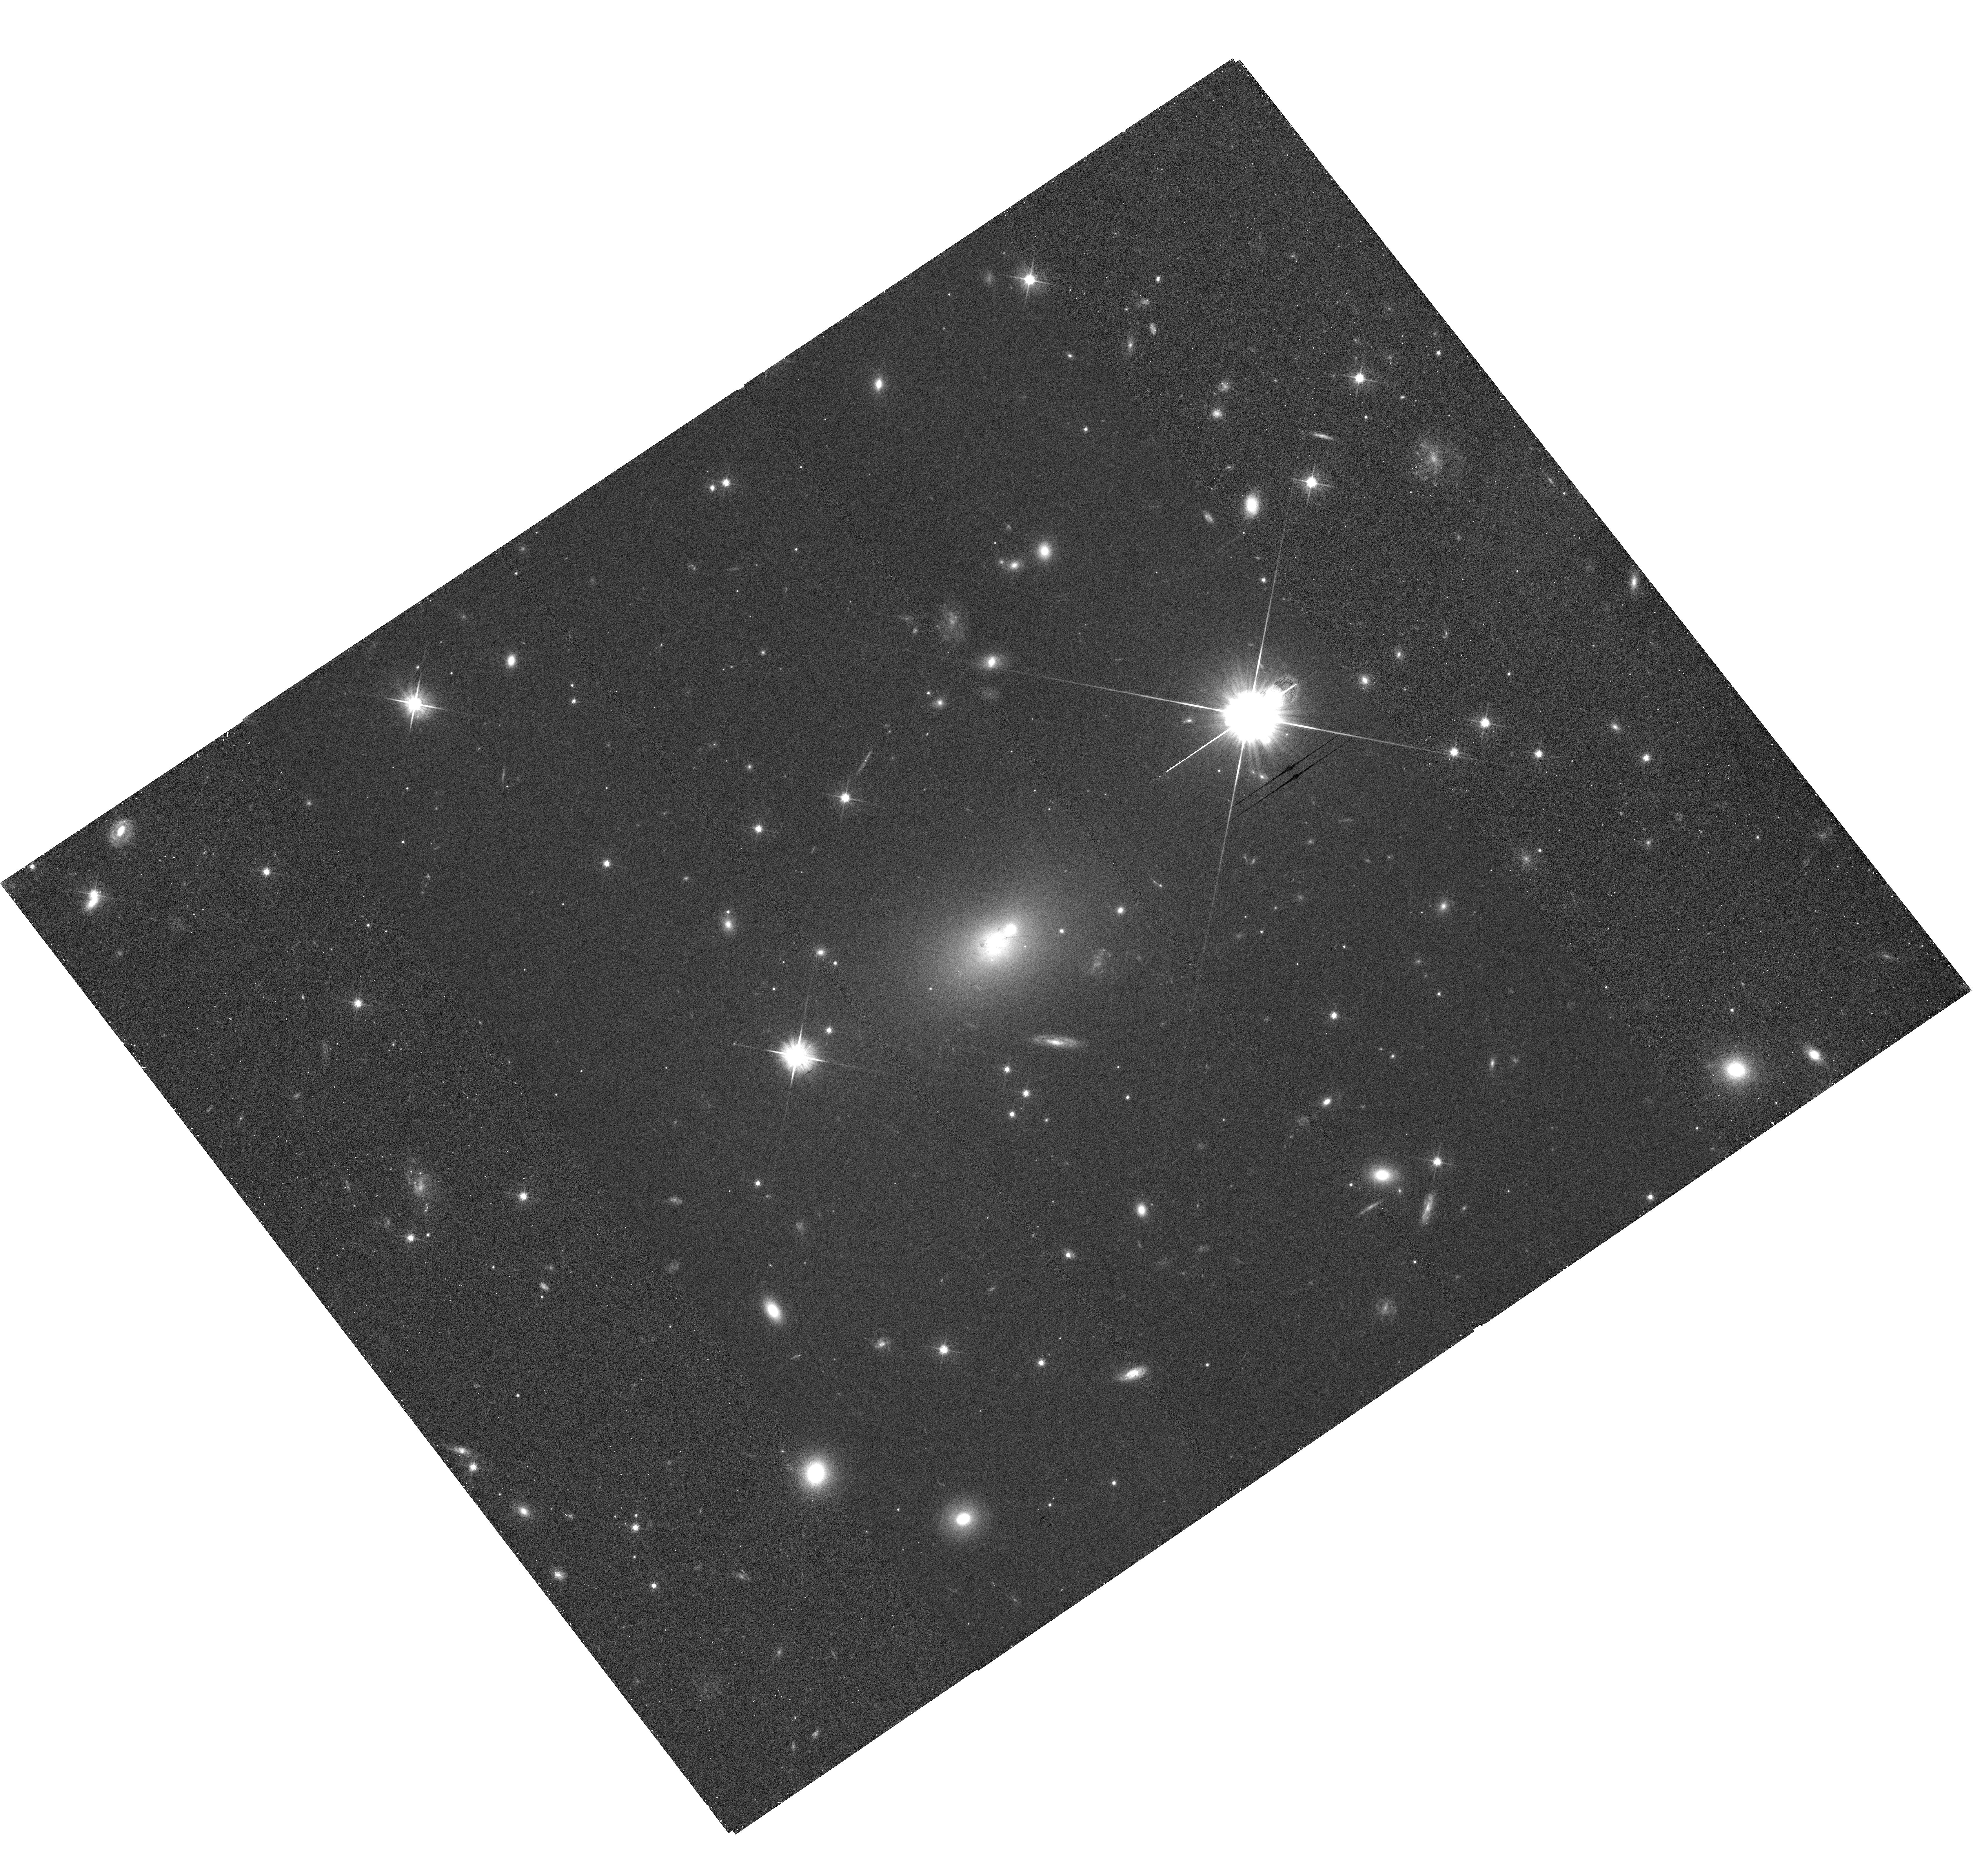
Target: HER-A. Instrument: WFC3/UVIS. Filter: F606W. Exposure: 29 min. Observation ID: hst_13065_01_wfc3_uvis_f606w_ic0p01

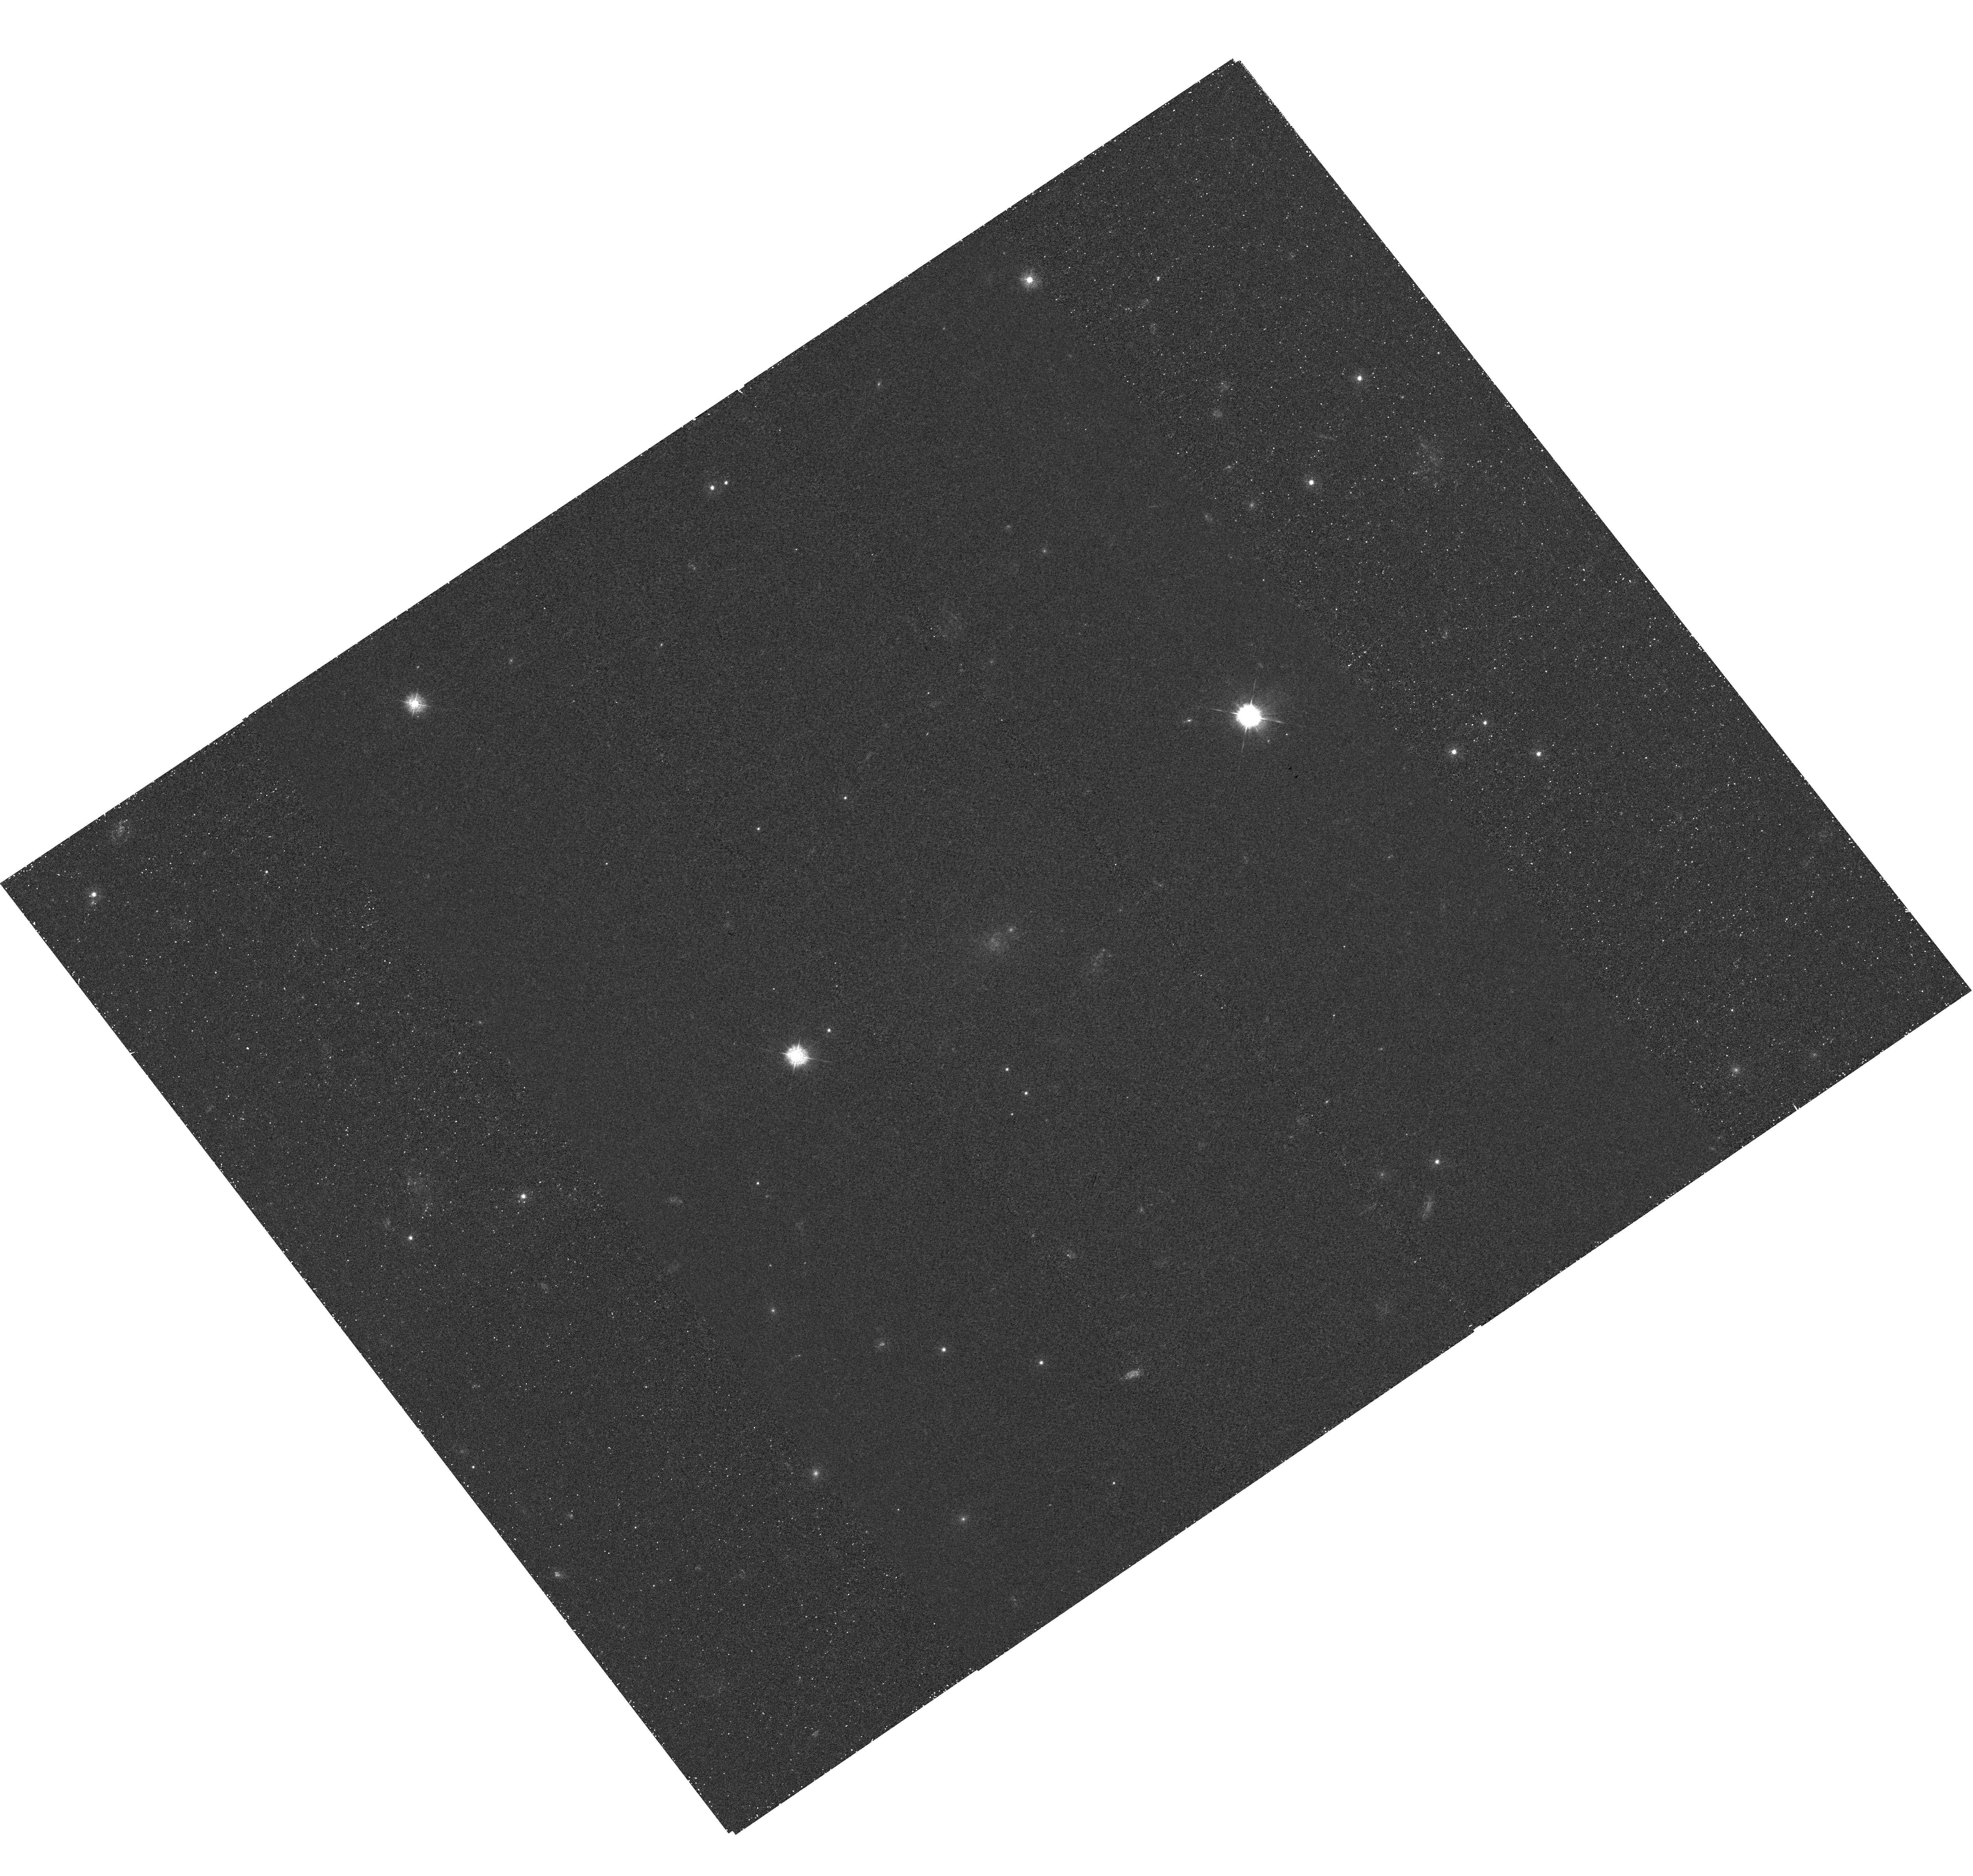
Target: HER-A. Instrument: WFC3/UVIS. Filter: F336W. Exposure: 1 h. Observation ID: hst_13065_01_wfc3_uvis_f336w_ic0p01

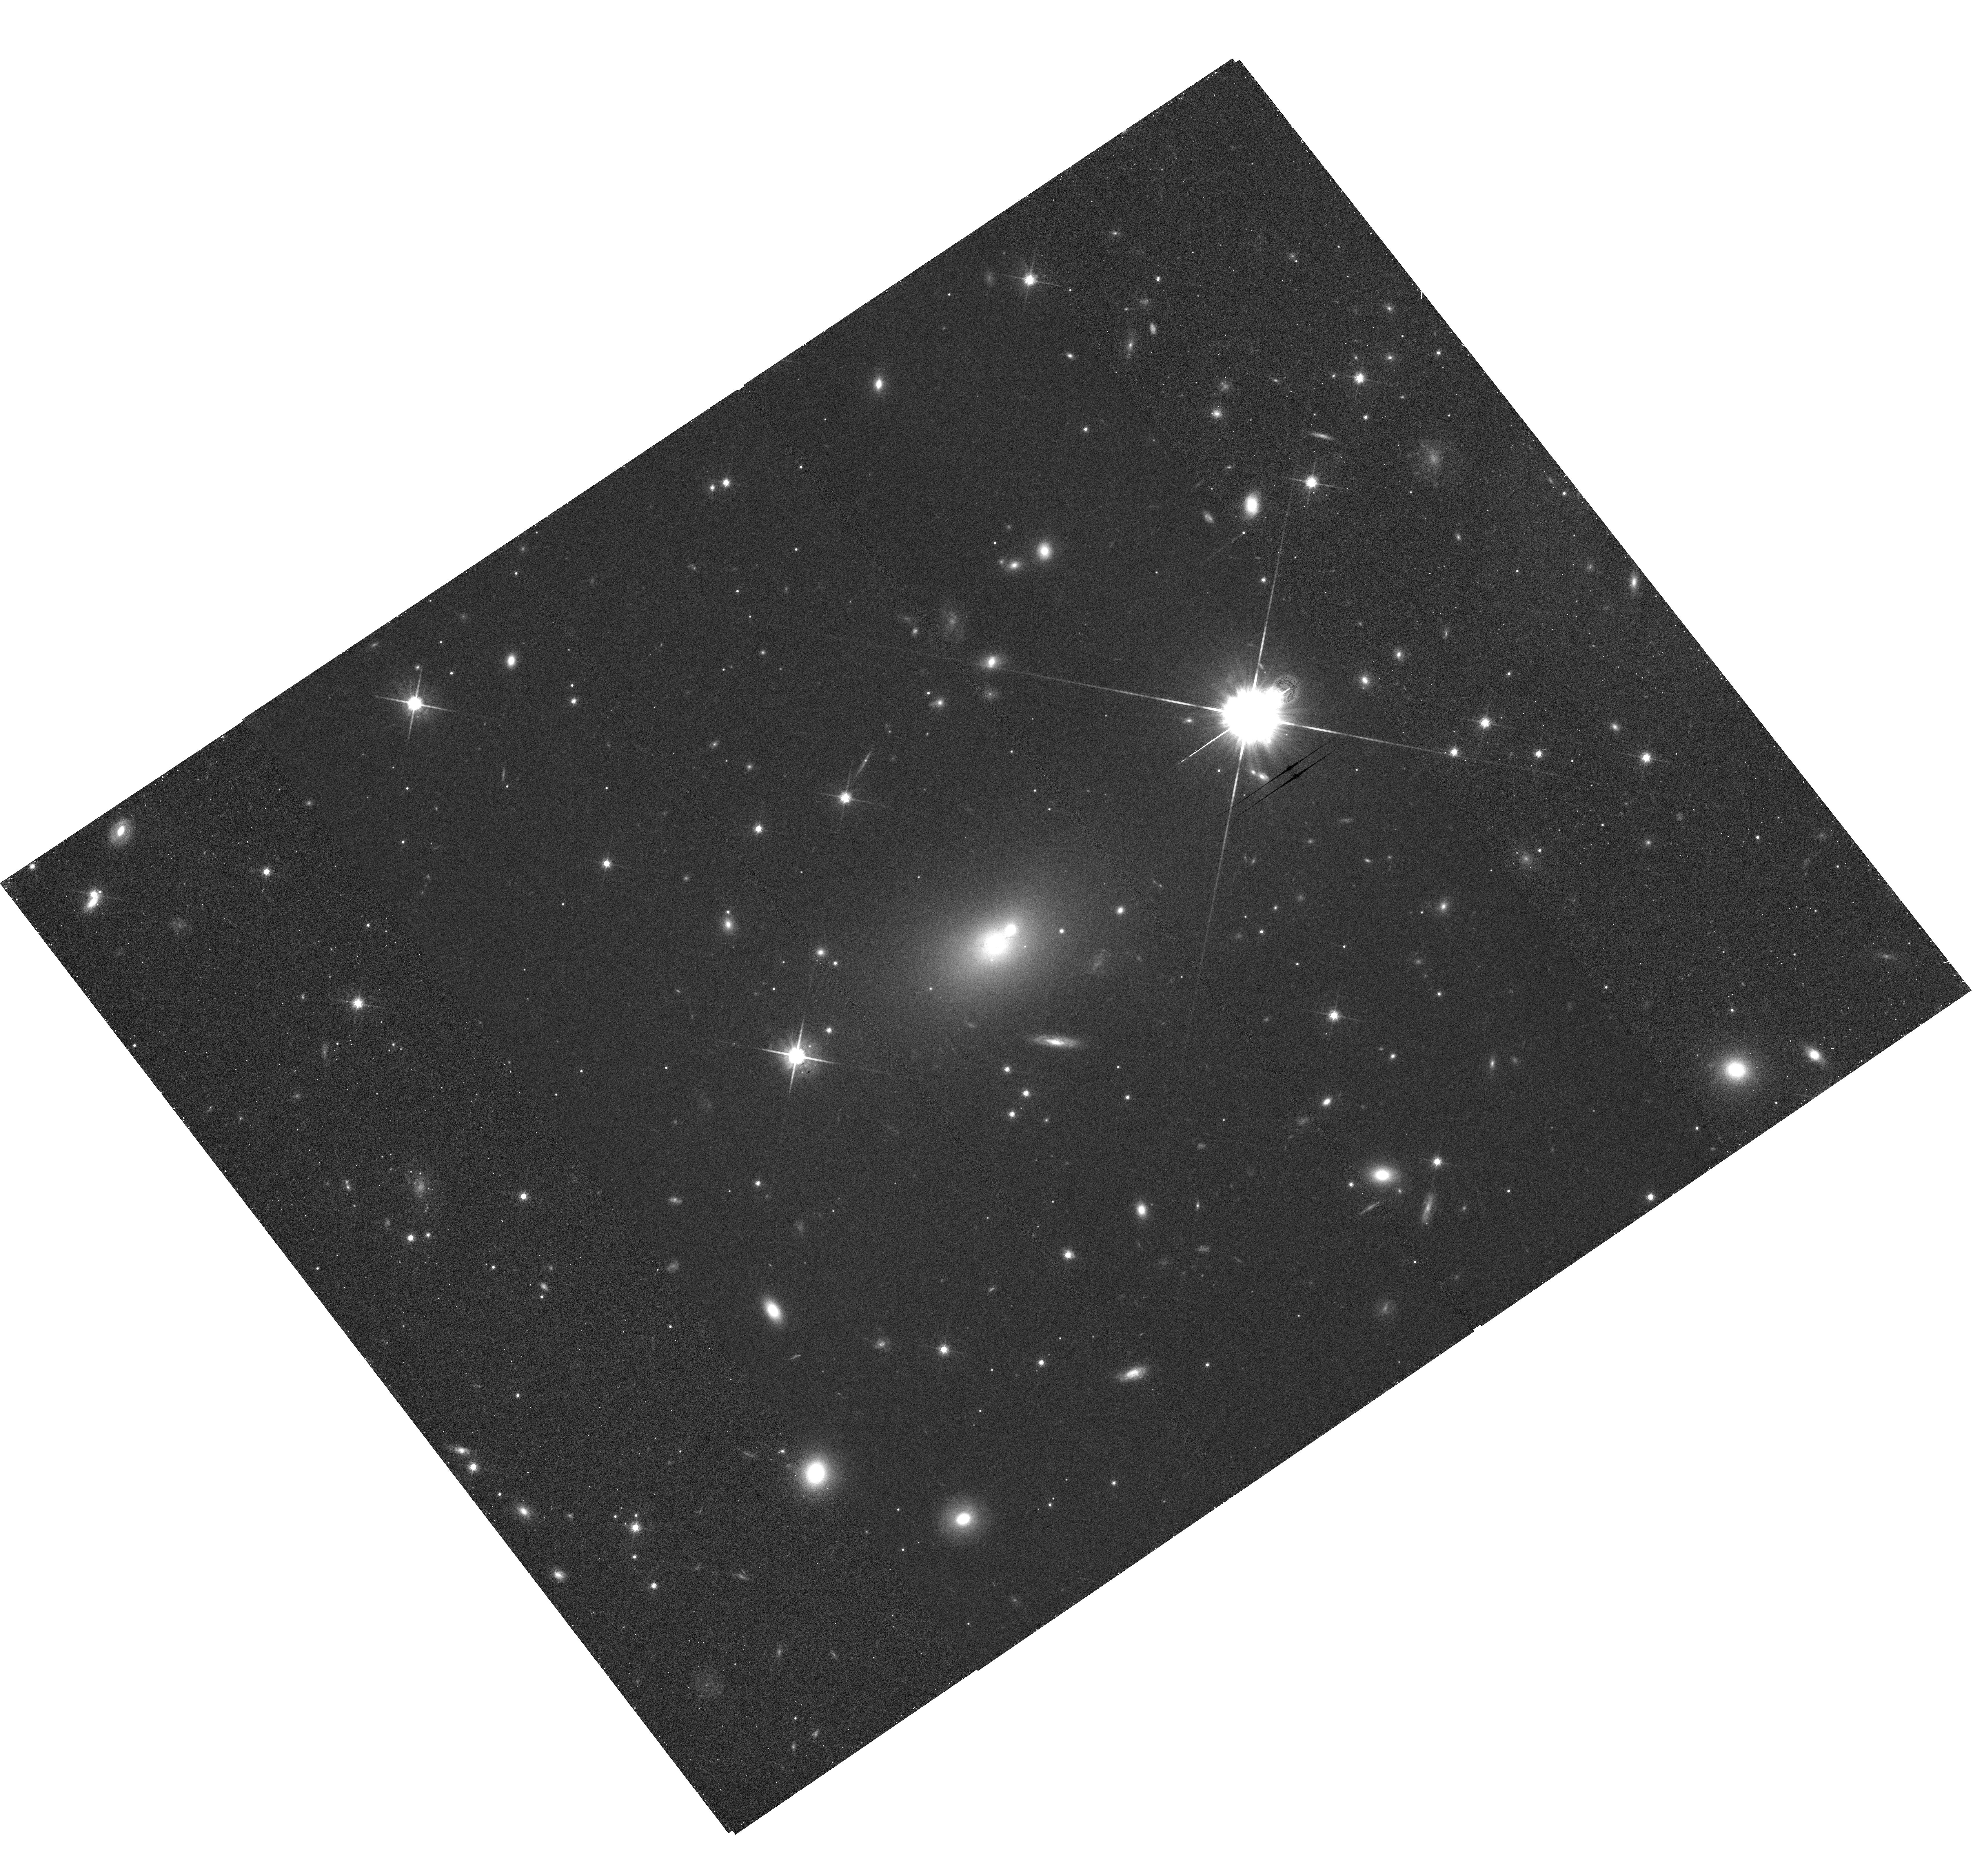
Target: HER-A. Instrument: WFC3/UVIS. Filter: F814W. Exposure: 32 min. Observation ID: hst_13065_01_wfc3_uvis_f814w_ic0p01

Imaging the Host Galaxy and Cluster of Hercules A (PI: Baum, Stefi A.)

We propose to image the host galaxy and surrounding cluster of the powerful radio galaxy Hercules A. The observations will be used to (1) study the colors and morphologies of the cluster members and to look for interactions with the extended radio lobes, (2) investigate the nature of the obscuring rings in the host galaxy, and (3) create a visually appealing color image to be used in a press release with new very deep EVLA observations.